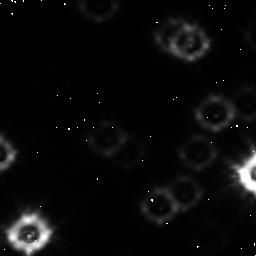
Target: field at RA 245.941°, Dec -26.505°
Instrument: NICMOS/NIC1
Filter: F110W
Exposure: 2.1 h
Observation ID: n48l05010

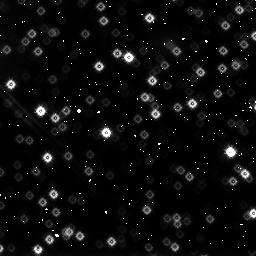
Target: NGC6397-FIELD1
Instrument: NICMOS/NIC3
Filter: F160W
Exposure: 1.1 h
Observation ID: n48l03060

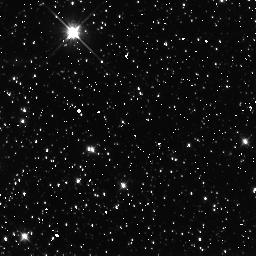
Target: NGC5139-FIELD1
Instrument: NICMOS/NIC3
Filter: F110W
Exposure: 1.7 h
Observation ID: n48l07010

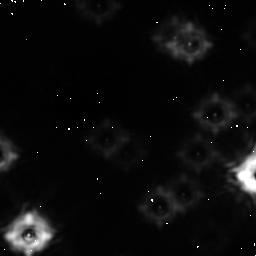
Target: field at RA 245.941°, Dec -26.505°
Instrument: NICMOS/NIC1
Filter: F160W
Exposure: 50 min
Observation ID: n48l05020

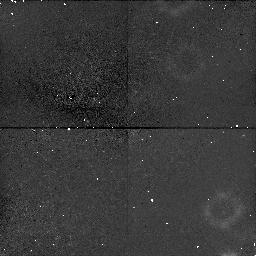
Target: field at RA 246.033°, Dec -28.600°
Instrument: NICMOS/NIC1
Filter: F110W
Exposure: 1.1 h
Observation ID: n48l06010

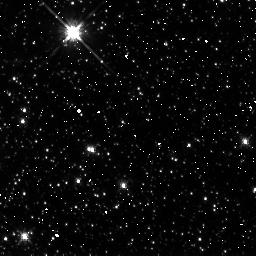
Target: NGC5139-FIELD1
Instrument: NICMOS/NIC3
Filter: F160W
Exposure: 42 min
Observation ID: n48l07020

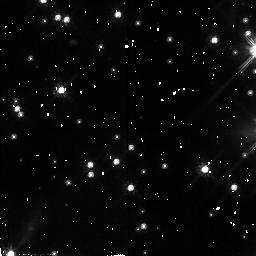
Target: NGC6397-FIELD1
Instrument: NICMOS/NIC2
Filter: F110W
Exposure: 2.8 h
Observation ID: n48l03030

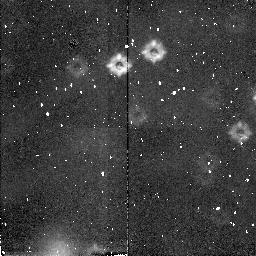
Target: field at RA 246.041°, Dec -28.594°
Instrument: NICMOS/NIC2
Filter: F160W
Exposure: 25 min
Observation ID: n48l06040

Searching for Low Mass Stars: the Mass Function at the Hydrogen Burning Limit (PI: Paresce, Francesco)

Deep WFPC2 observations that we carried out in Cycle 4 and 5 of many globular clusters have shown a remarkably common feature in the luminosity function of these objects, i.e. a peak at M_I~eq 8.5 followed by a sharp drop all the way to the detection limit. The corresponding mass functions appear to flatten out below ~ 0.2 Msun and possibly drop, with some metallicity dependence. The deepest presently available data seem to indicate that the luminosity function may drop to zero near the H-burning limit. If confirmed, this finding will have strong implications on the physical mechanisms giving rise to low-mass stars, on the contribution of globular clusters to the dark matter in the Galaxy, and on the nature of dark matter itself. To precisely address this issue, however, requires higher sensitivity than has been so far available. We, therefore, propose to use the unprecedented IR imaging capabilities of NICMOS to study the low-mass stars at the end of the main sequence in four nearby globular clusters spanning a wide range of metallicity, precisely at the wavelength corresponding to their maximum emission (~ 1.1 Mum). These observations would complete our ongoing investigation by making it possible, for the first time, to reliably count stars right down to and beyond the main sequence H-burning limit, thus leaving no doubt as to whether the IMF indeed drops there or starts rising once again close to the limit.